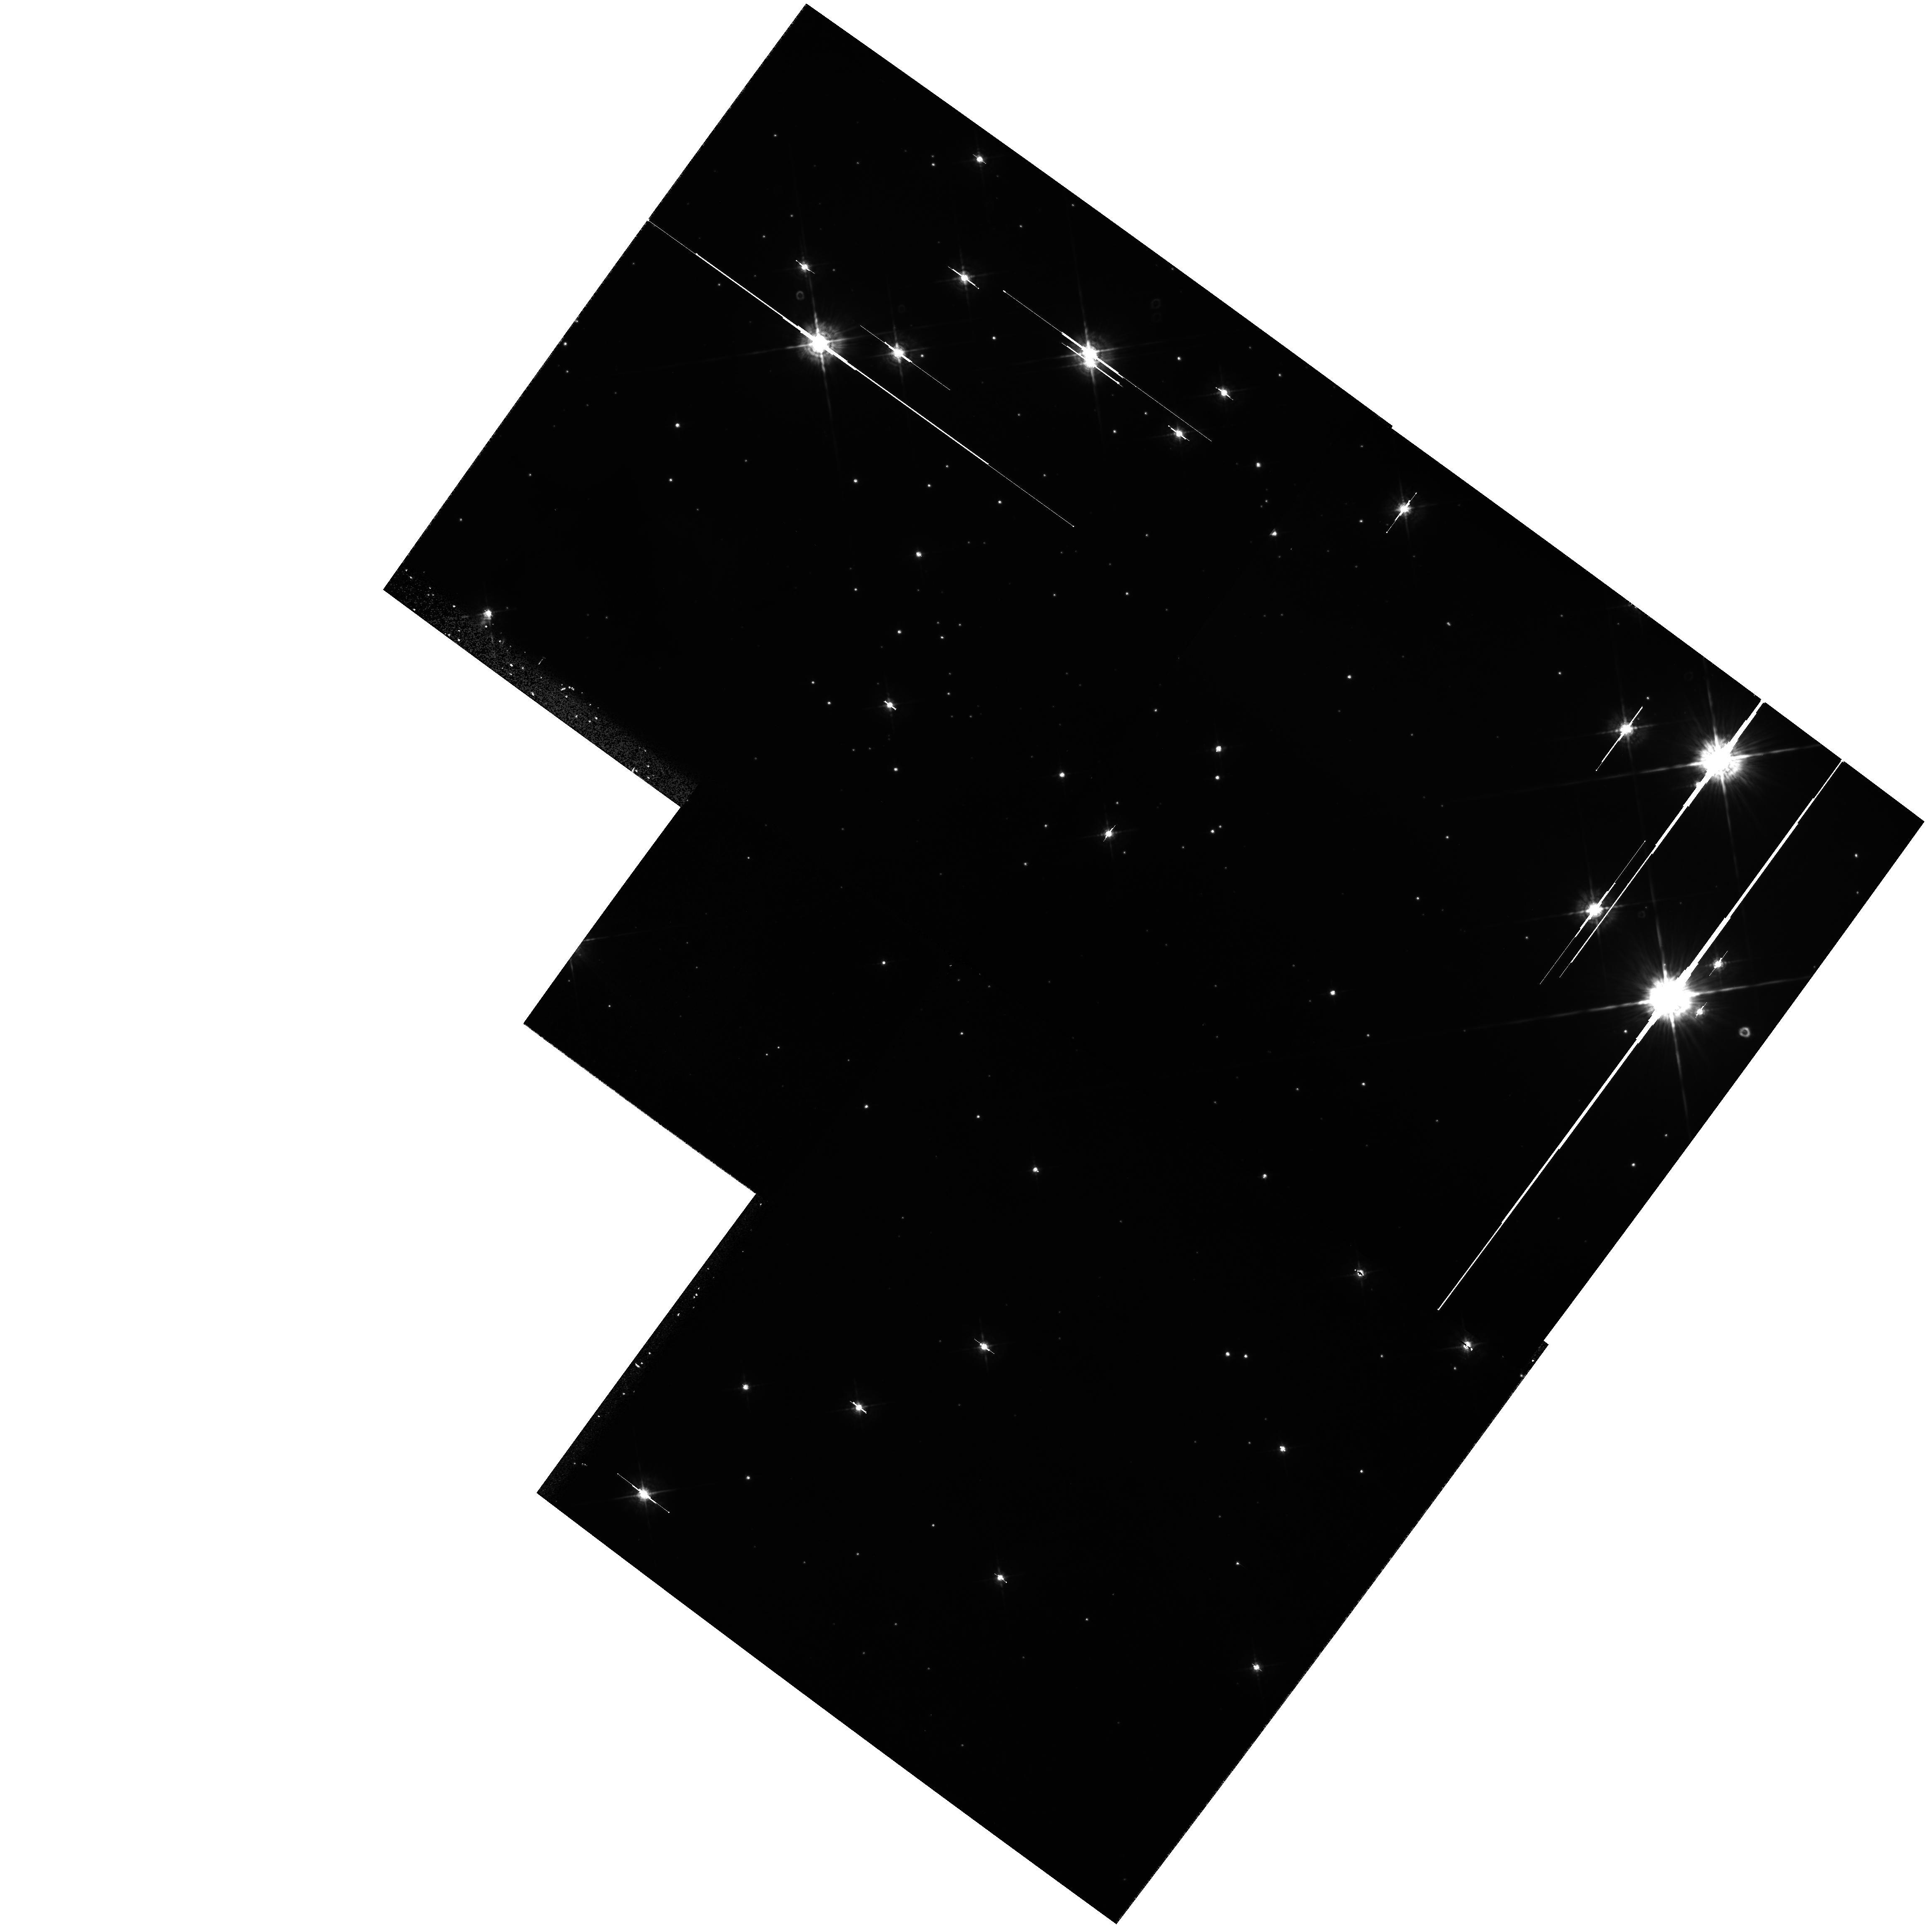
Target: NGC6611-P1
Instrument: WFPC2/PC
Filter: F547M
Exposure: 17 min
Observation ID: hst_9091_31_wfpc2_pc_f547m_u6dn31

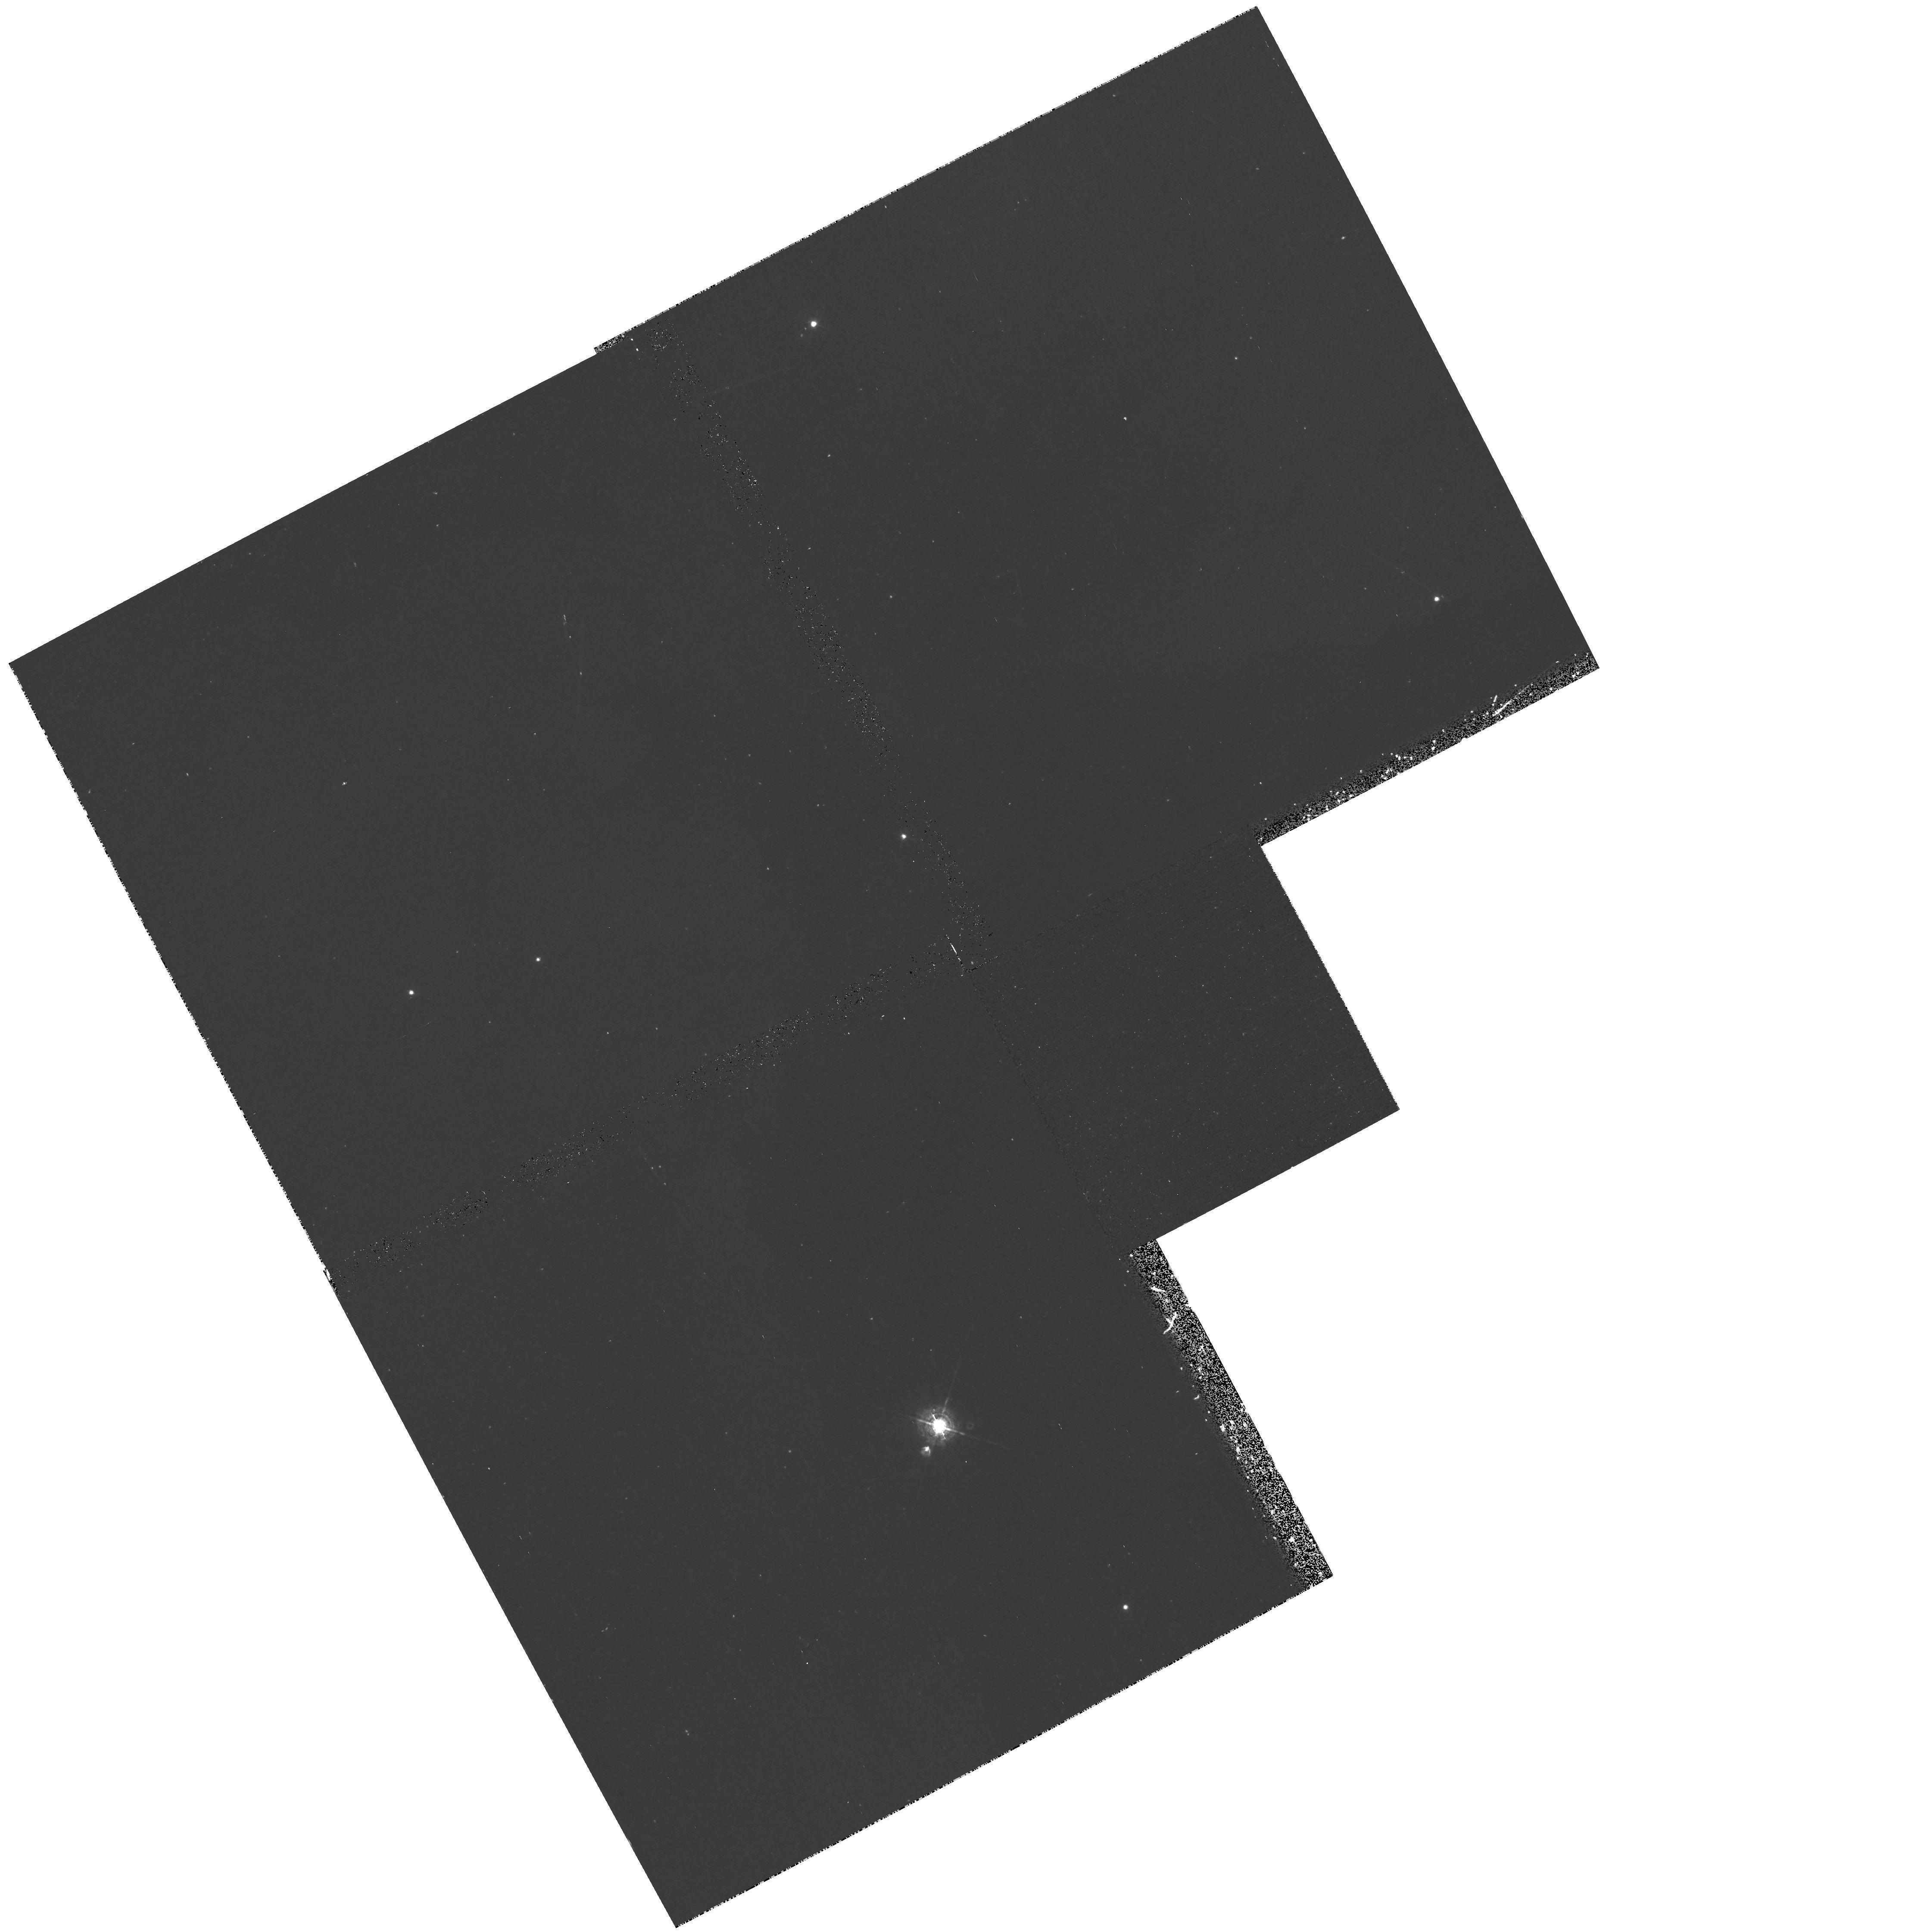
Target: NGC2174-P2
Instrument: WFPC2/PC
Filter: F502N
Exposure: 43 min
Observation ID: hst_9091_12_wfpc2_pc_f502n_u6dn12

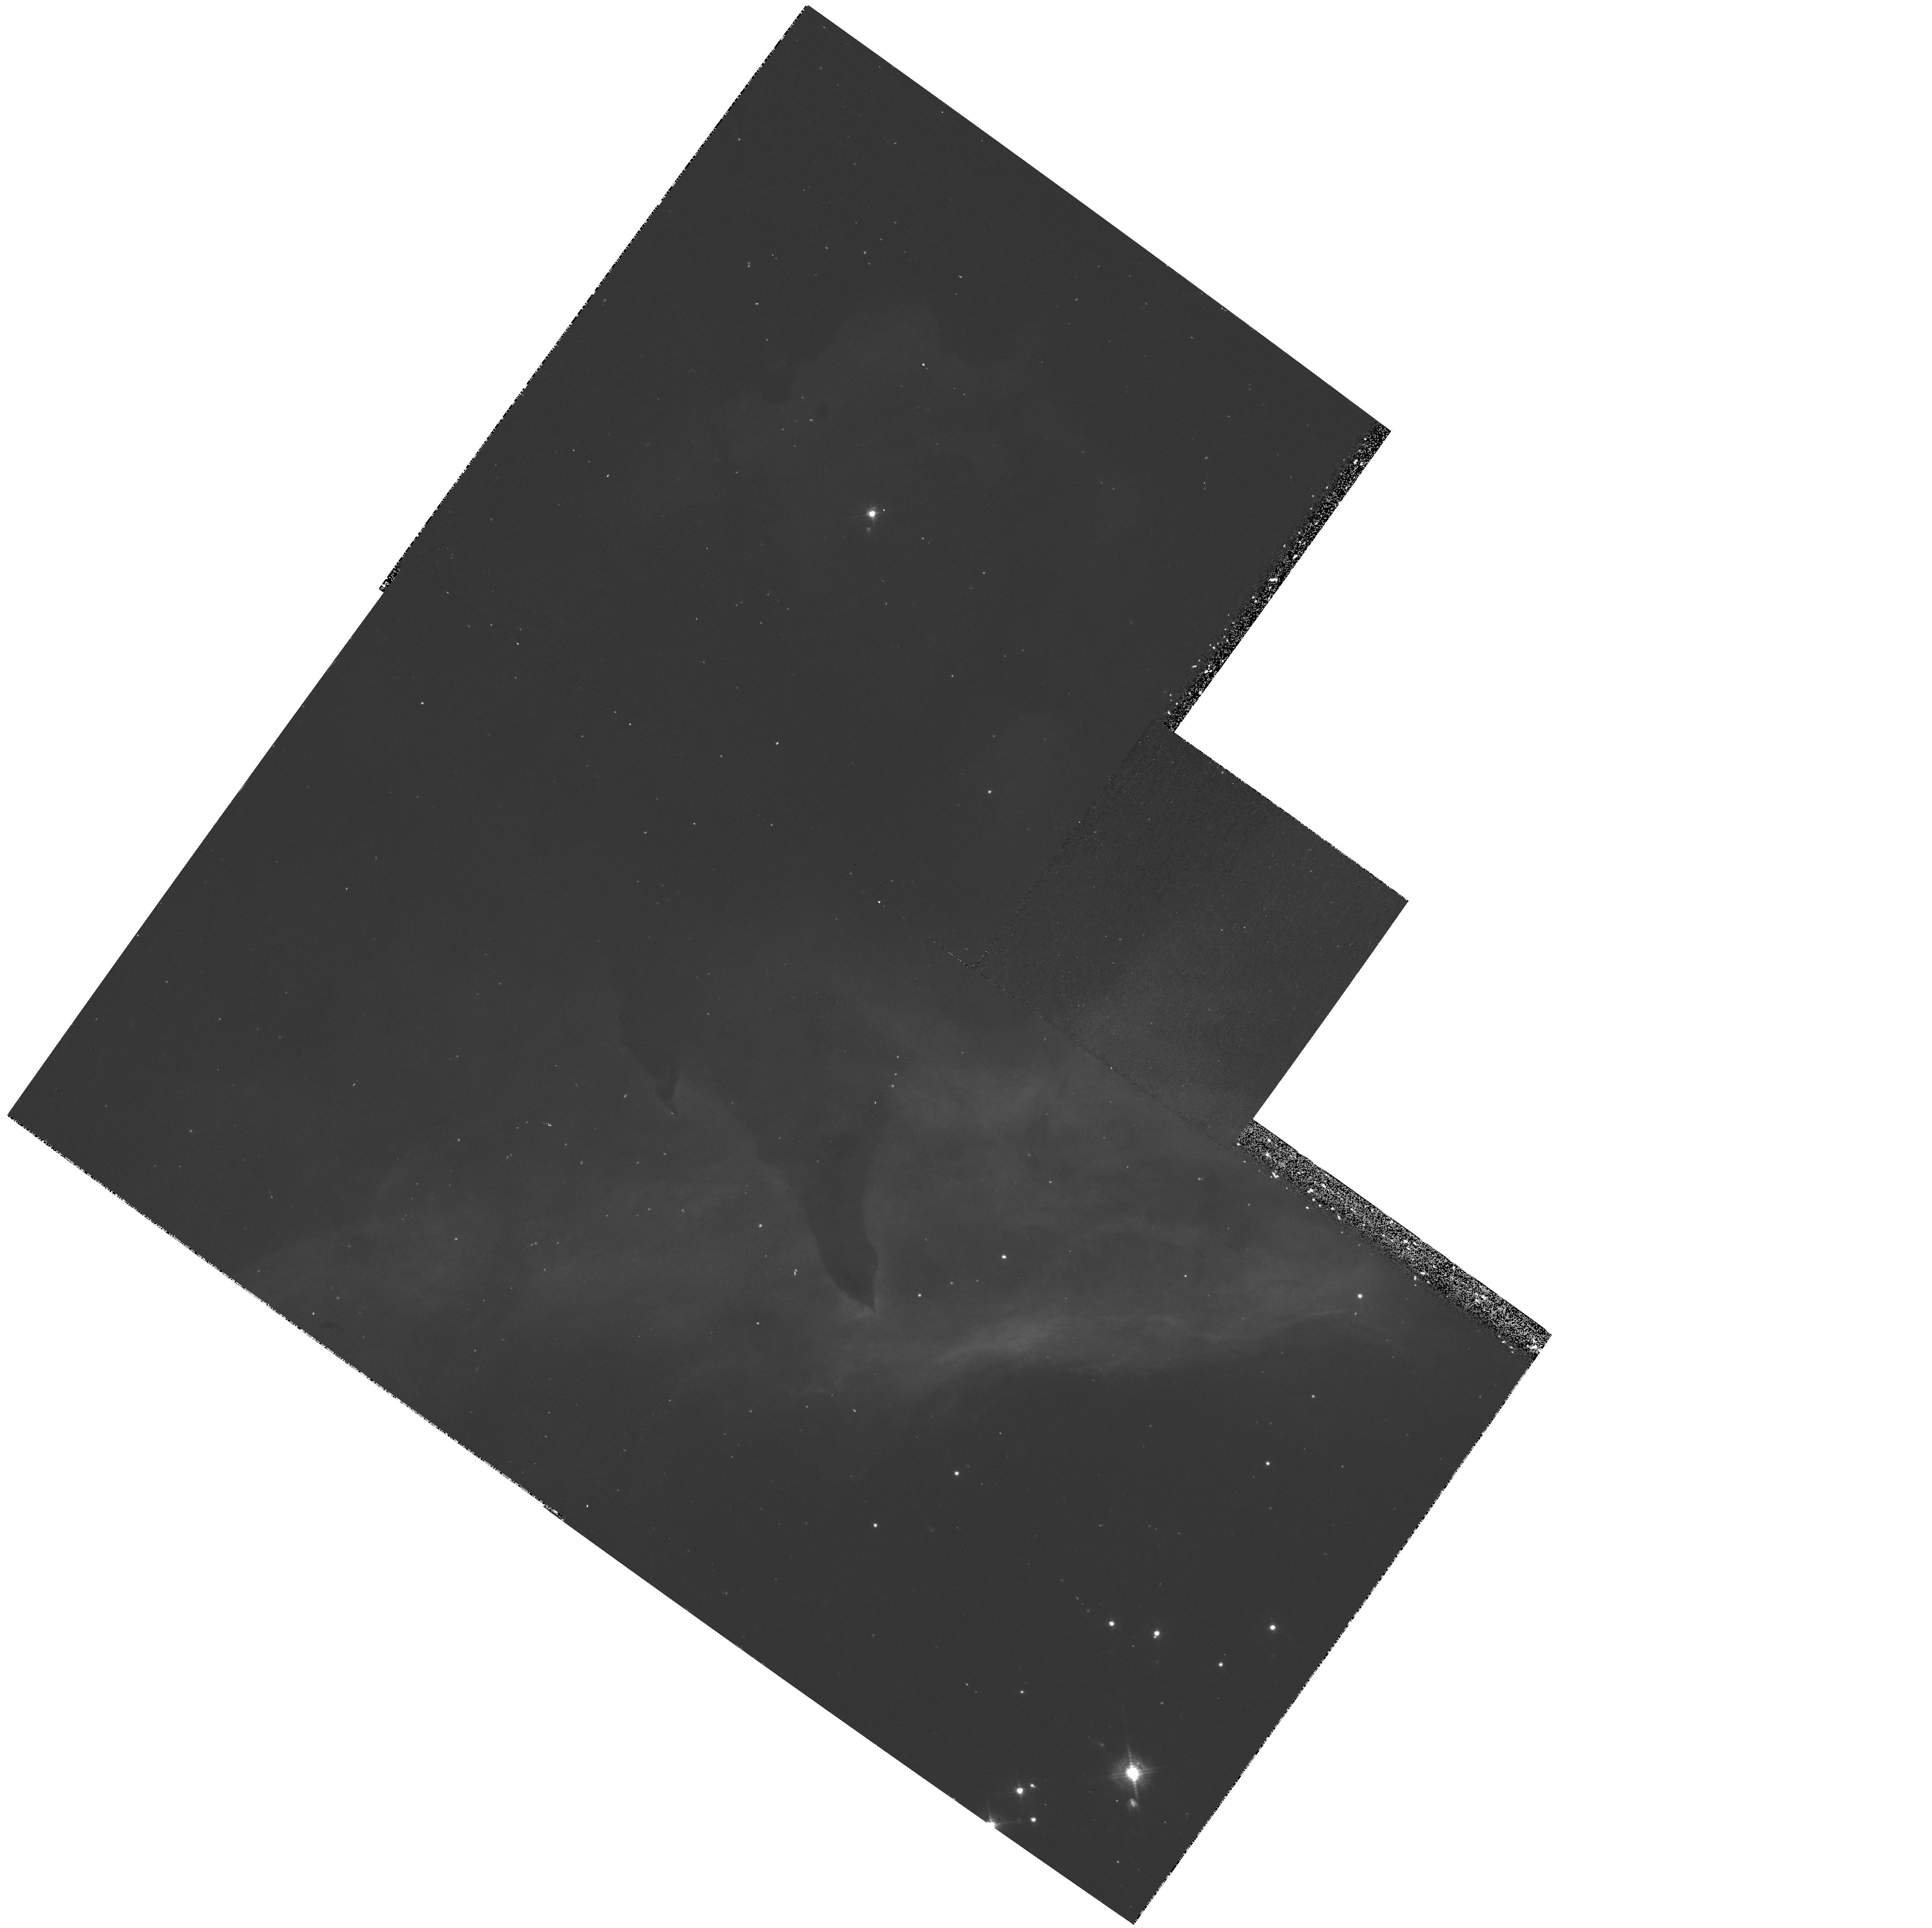
Target: NGC6357-P2
Instrument: WFPC2/PC
Filter: F502N
Exposure: 43 min
Observation ID: hst_9091_22_wfpc2_pc_f502n_u6dn22

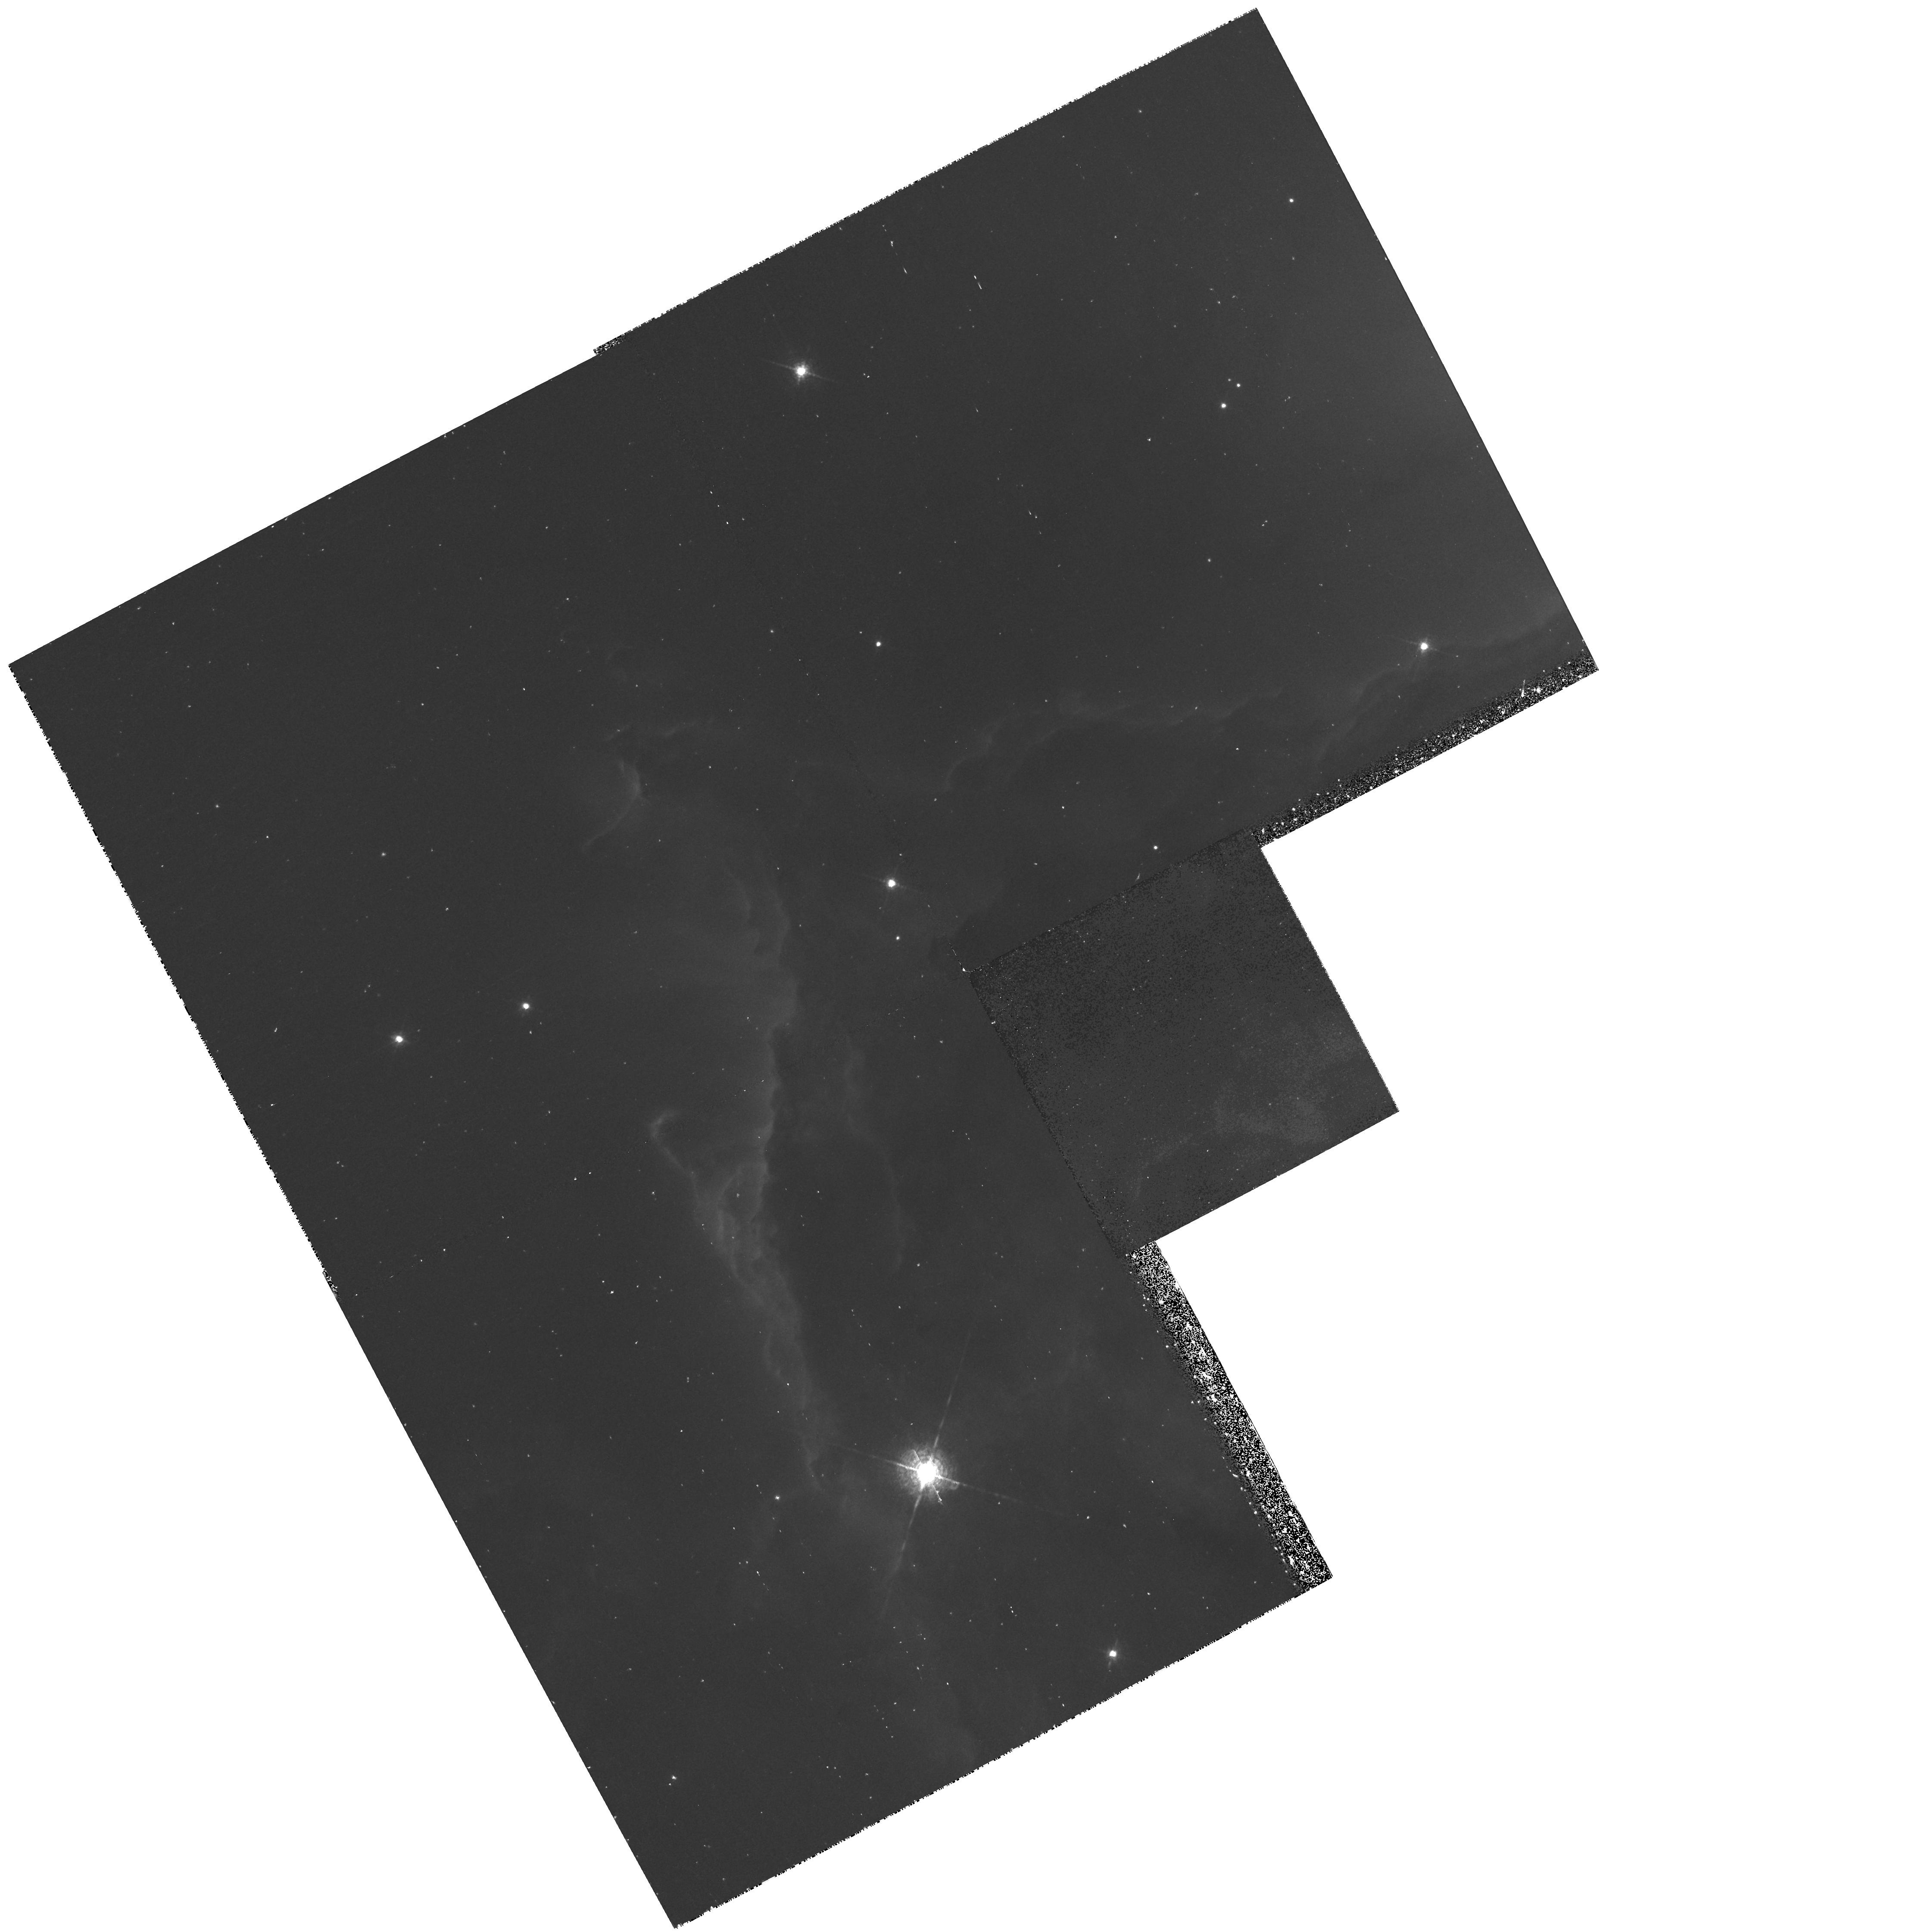
Target: NGC2174-P1
Instrument: WFPC2/PC
Filter: F673N
Exposure: 43 min
Observation ID: hst_9091_11_wfpc2_pc_f673n_u6dn11

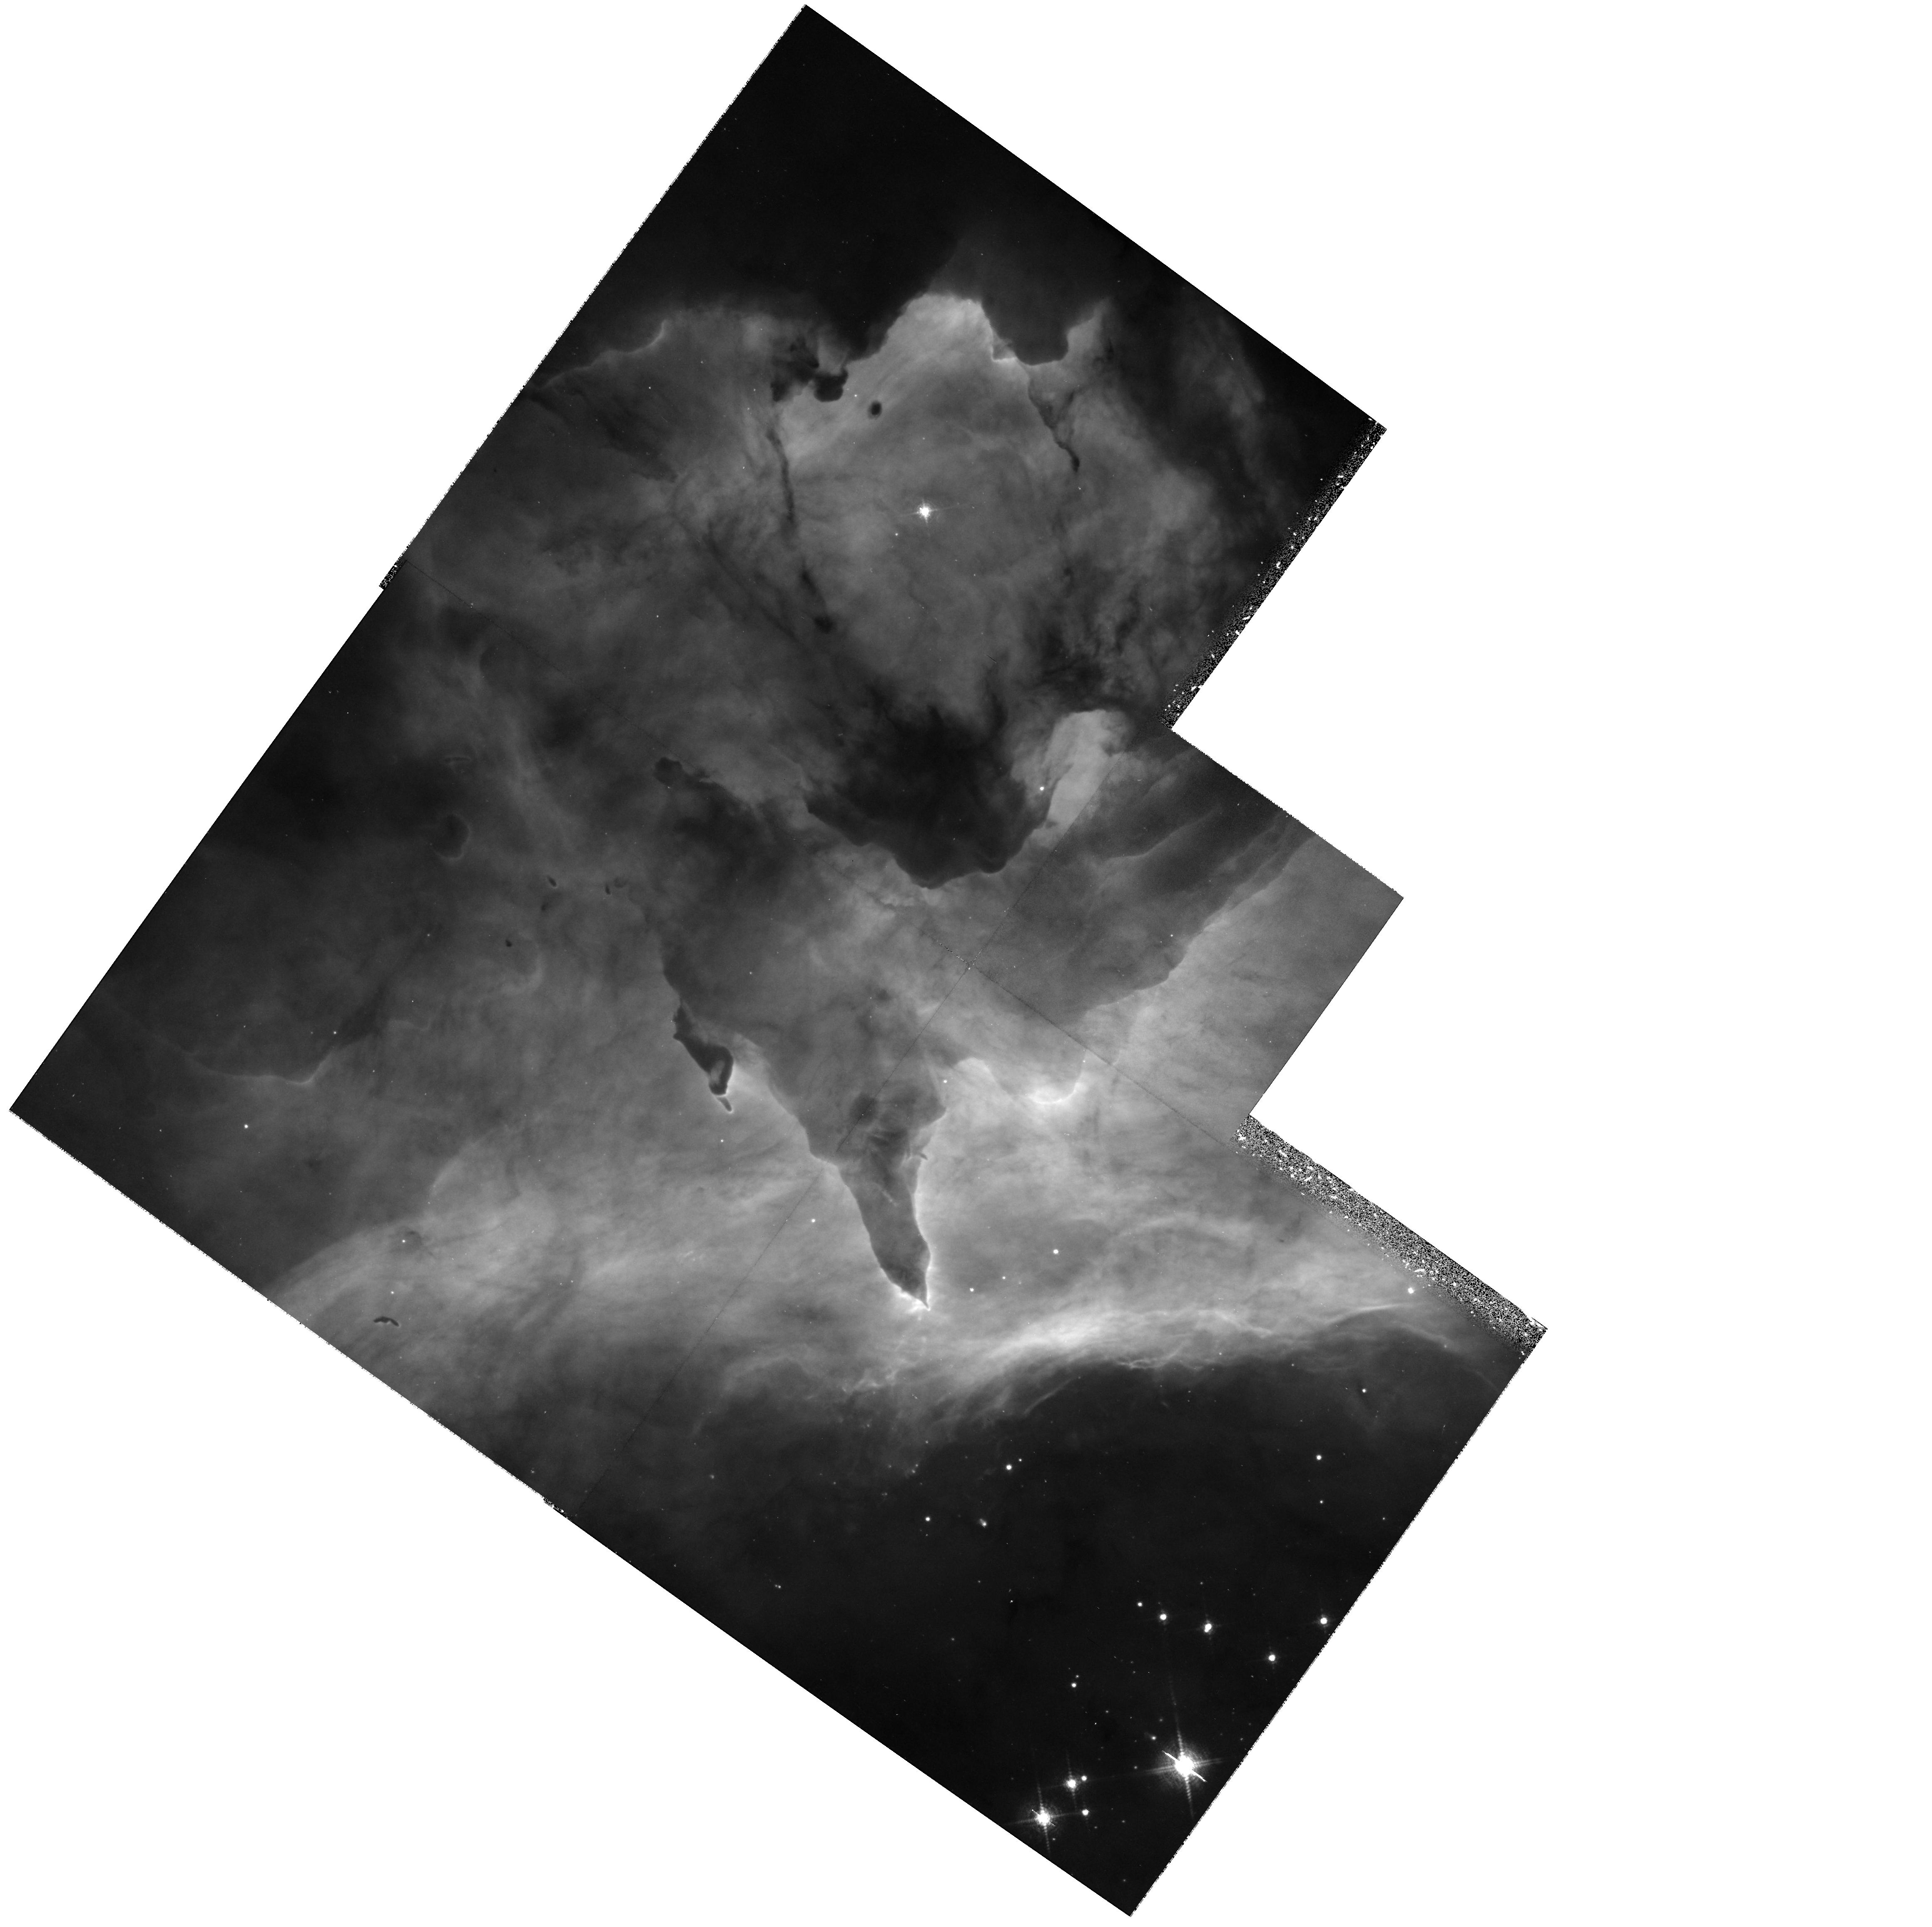
Target: NGC6357-P1
Instrument: WFPC2/PC
Filter: F656N
Exposure: 43 min
Observation ID: hst_9091_21_wfpc2_pc_f656n_u6dn21

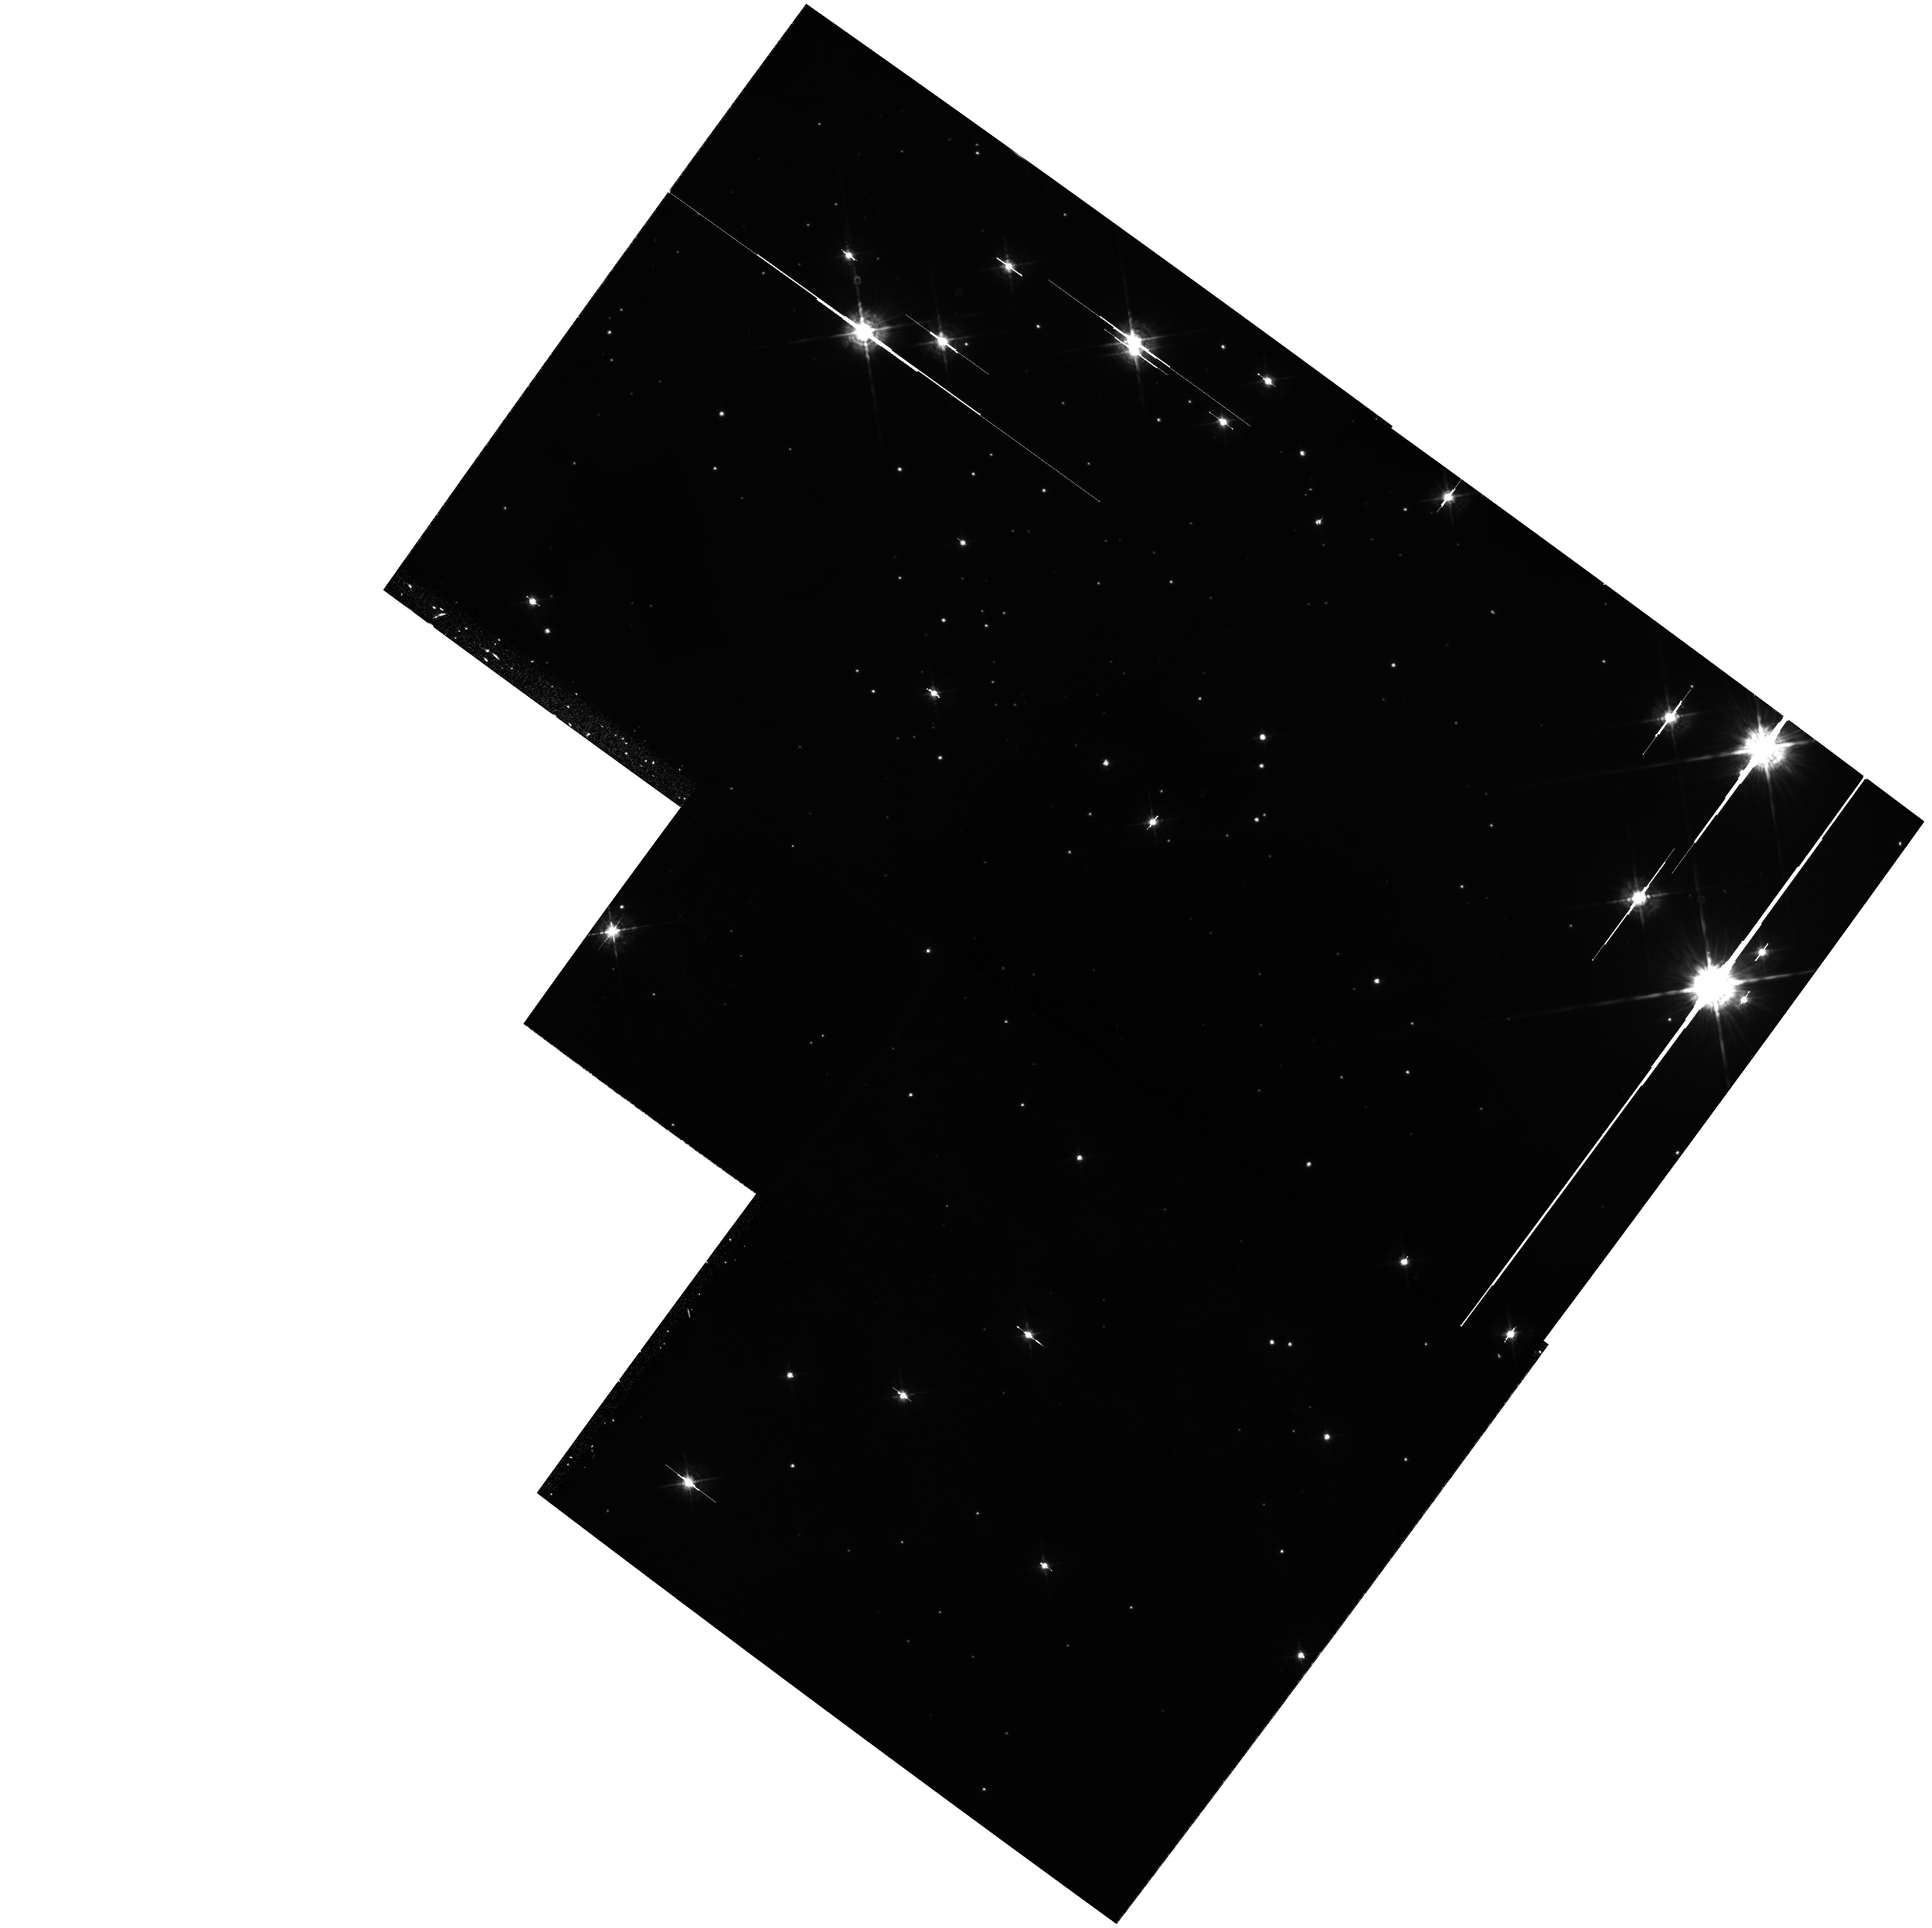
Target: NGC6611-P2
Instrument: WFPC2/PC
Filter: F547M
Exposure: 17 min
Observation ID: hst_9091_32_wfpc2_pc_f547m_u6dn32

Evolution of Star Forming Environments in H II Regions (PI: Hester, Jeff J.)

There are significant difficulties with the current understanding of the YSO disks and evaporative envelopes in the Orion nebula and how these objects fit into the broader picture of star formation. These are generally imagined to be a long-lived population, yet searches have turned up few such objects anywhere but Orion. Further, the observed masses of the disks in Orion combined with their observed evaporative mass loss rates imply ages for the objects of only a few * 10^4 years. Henney and O'Dell (1999) claim that no solution is possible unless submillimeter determinations of disk masses are off by a factor of 30. We suggest instead that these objects are only 10^4 years old, and that we are catching them as they are being uncovered by the advancing ionization front located only about 2 * 10^17 cm behind the Trapezium. When a YSO is uncovered by an advancing ionization front it will pass through two short-lived stages, first as an evaporating gaseous globule (EGG) such as those seen in M 16, then as an evaporating disk such as those seen in Orion. Such objects will live for only a few * 10^4 years, and should be found only in close proximity to molecular cloud walls. We propose to test this idea by looking for EGGs and silhouette disks in two young clusters and along one molecular cloud wall.